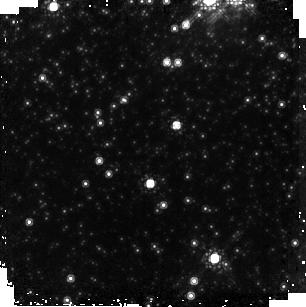
Target: NGC-6341. Instrument: NICMOS/NIC2. Filter: F165M. Exposure: 6 min. Observation ID: n99401010

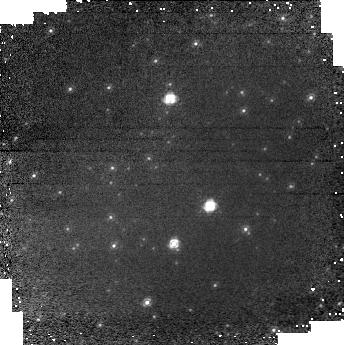
Target: field at RA 259.259°, Dec 43.124°. Instrument: NICMOS/NIC1. Filter: F110M. Exposure: 6 min. Observation ID: n99401020

NICMOS Dither Test two-gyro mode (PI: Wiklind, Tommy)

The accuracy of the combined dither and chop mode in NICMOS running in two-gyro mode is tested. Dithering permits the removal of dead or non-calibrated pixels on the detectors and improves the spatial sampling and the effects of detector non-uniformities. Chopping is used for mapping and background subtraction. The latter can involve large offsets in order to find blank sky. In this test we use the NIC-SPIRAL-DITH-CHOP pattern with a dither step of 1.5" and a chop of 100". The chop distance is small enough that a re-acquisition of the guide star is not required (chosen before larger chop distance because of time constraint). NIC1 and NIC2 cameras are involved, where NIC2 is primary and NIC1 parallel.